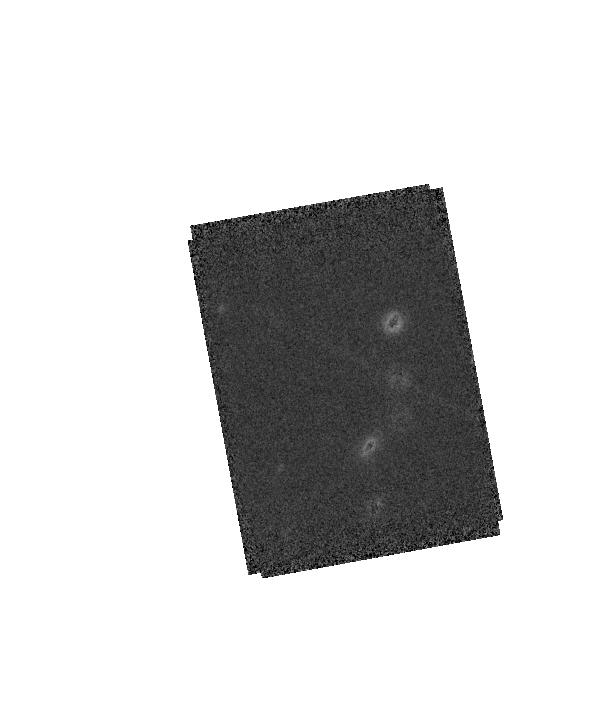
Target: 2MASS-J11403198+5620582. Instrument: WFC3/IR. Filter: F160W. Exposure: 6 min. Observation ID: hst_12332_04_wfc3_ir_f160w_ibnb04

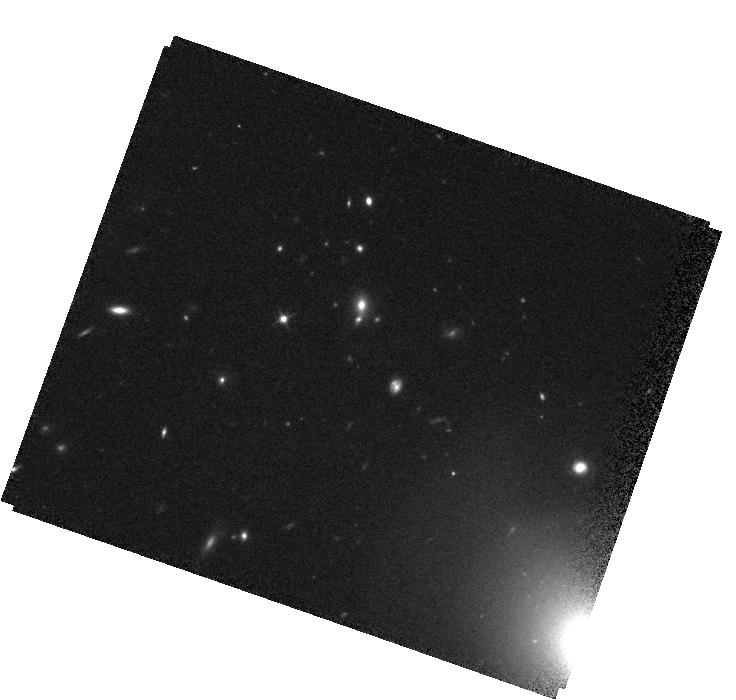
Target: QSO-J1148+5251. Instrument: WFC3/IR. Filter: F125W. Exposure: 14 min. Observation ID: hst_12332_08_wfc3_ir_f125w_ibnb08

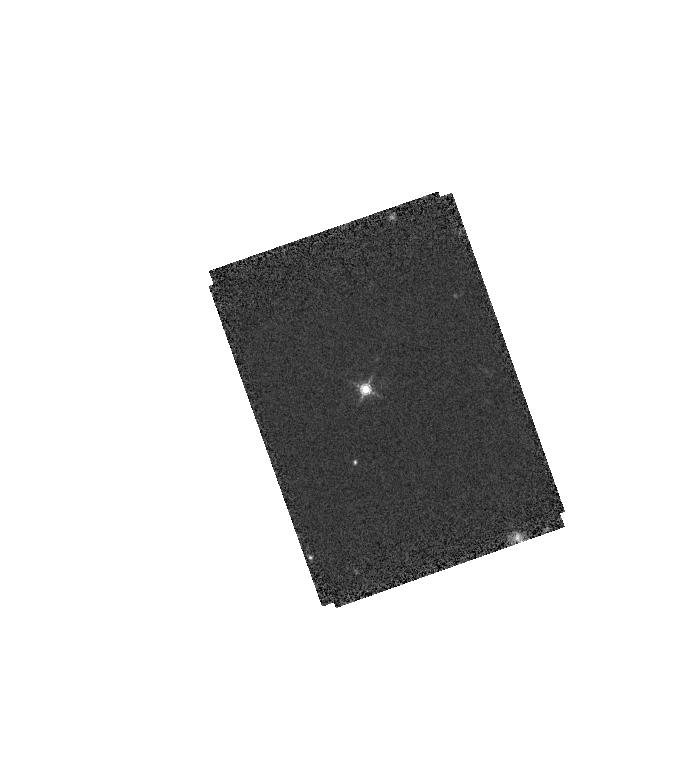
Target: 2MASS-J11552259+4937342. Instrument: WFC3/IR. Filter: F160W. Exposure: 6 min. Observation ID: hst_12332_02_wfc3_ir_f160w_ibnb02

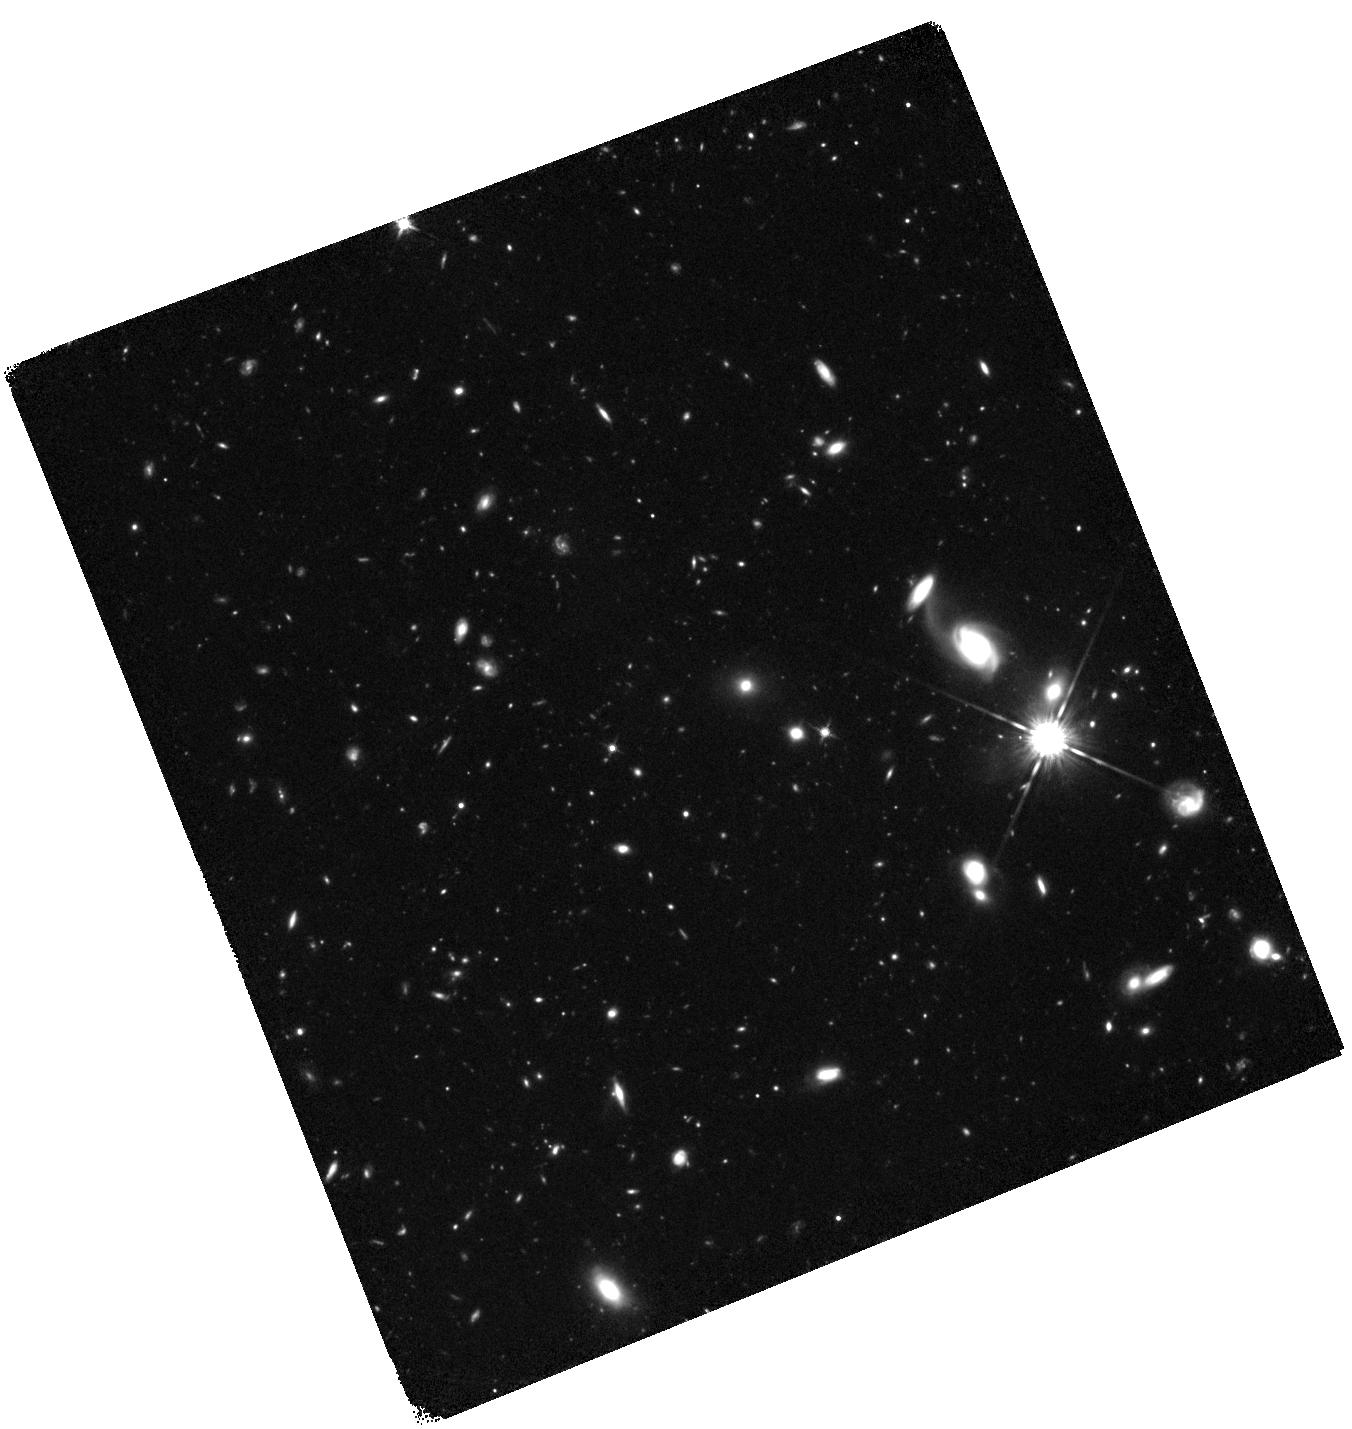
Target: QSO-J0005-0006. Instrument: WFC3/IR. Filter: F125W. Exposure: 2.9 h. Observation ID: hst_12332_11_wfc3_ir_f125w_ibnb11

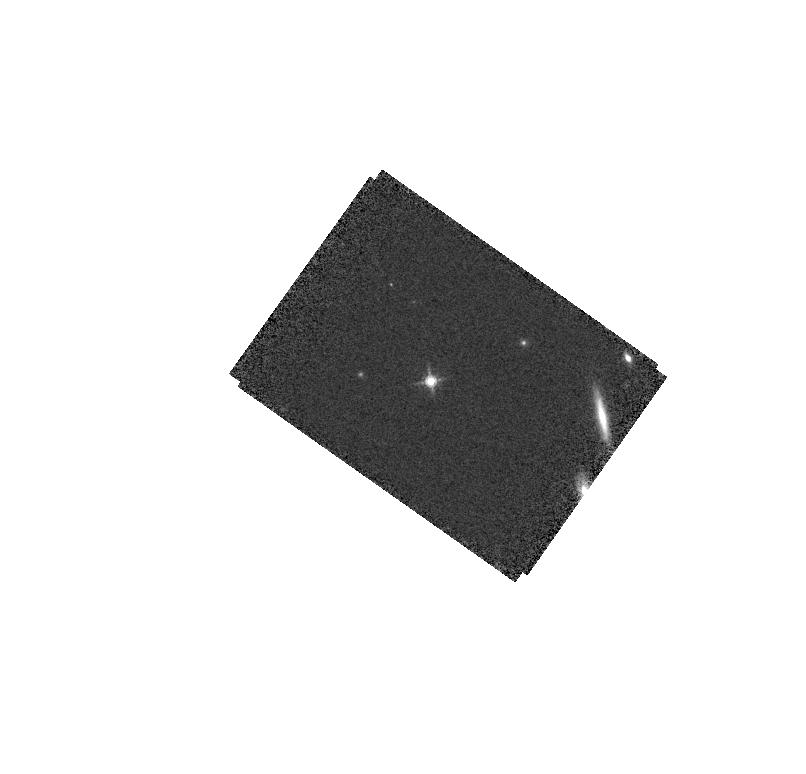
Target: PSF-STAR. Instrument: WFC3/IR. Filter: F160W. Exposure: 6 min. Observation ID: hst_12332_09_wfc3_ir_f160w_ibnb09

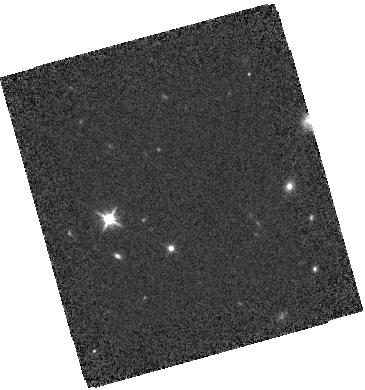
Target: SDSS-J000647.76+003721.5. Instrument: WFC3/IR. Filter: F125W. Exposure: 18 min. Observation ID: hst_12332_12_wfc3_ir_f125w_ibnb12

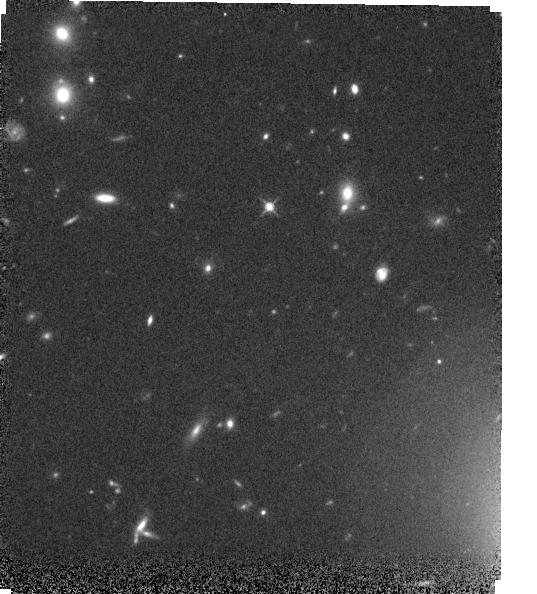
Target: QSO-J1148+5251. Instrument: WFC3/IR. Filter: F125W. Exposure: 14 min. Observation ID: hst_12332_05_wfc3_ir_f125w_ibnb05

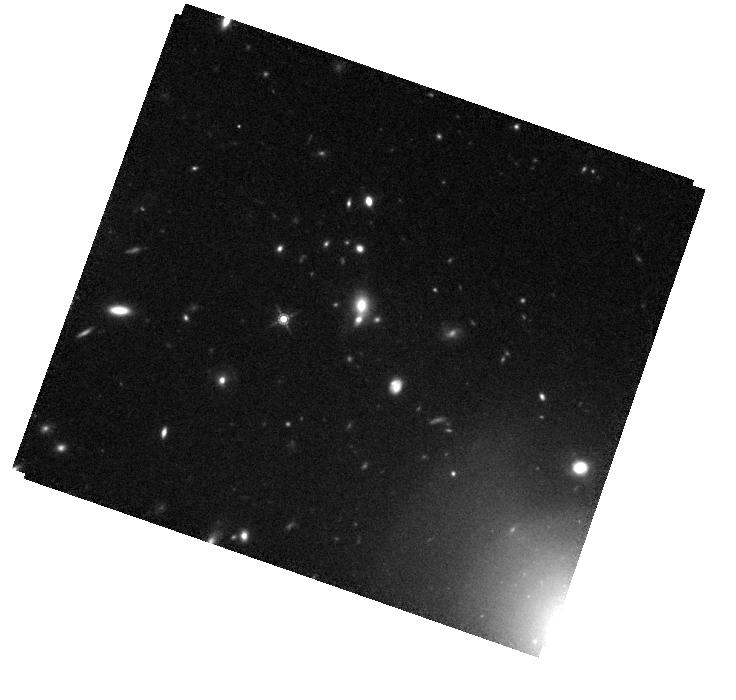
Target: QSO-J1148+5251. Instrument: WFC3/IR. Filter: F160W. Exposure: 20 min. Observation ID: hst_12332_08_wfc3_ir_f160w_ibnb08

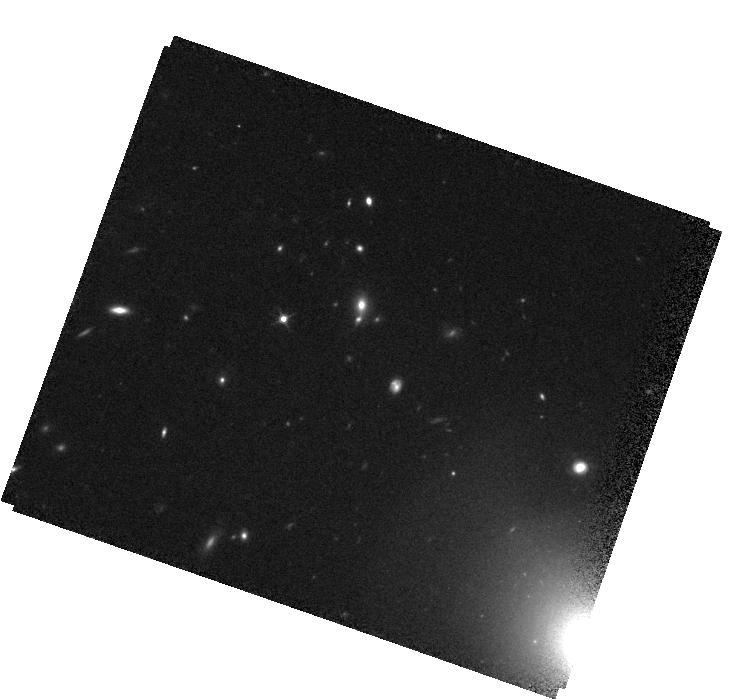
Target: QSO-J1148+5251. Instrument: WFC3/IR. Filter: F125W. Exposure: 14 min. Observation ID: hst_12332_06_wfc3_ir_f125w_ibnb06

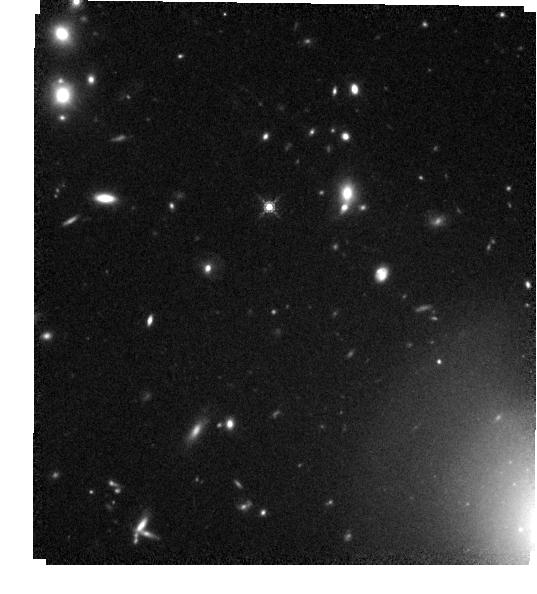
Target: QSO-J1148+5251. Instrument: WFC3/IR. Filter: F160W. Exposure: 20 min. Observation ID: hst_12332_05_wfc3_ir_f160w_ibnb05

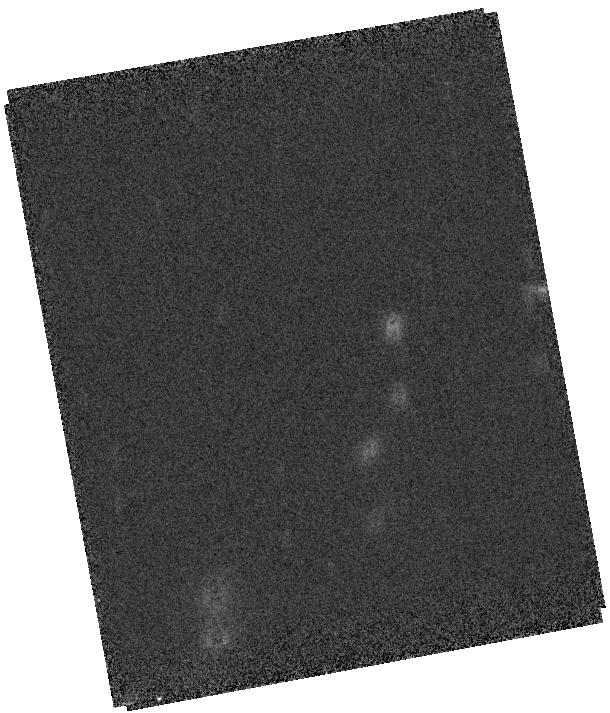
Target: 2MASS-J11403198+5620582. Instrument: WFC3/IR. Filter: F125W. Exposure: 3 min. Observation ID: hst_12332_04_wfc3_ir_f125w_ibnb04

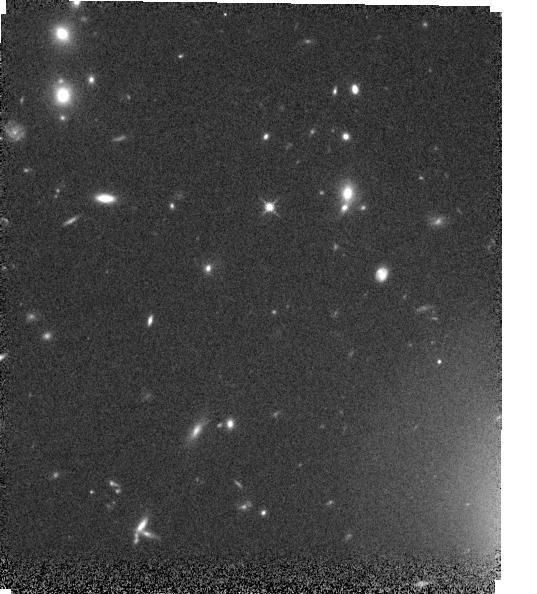
Target: QSO-J1148+5251. Instrument: WFC3/IR. Filter: F125W. Exposure: 14 min. Observation ID: hst_12332_03_wfc3_ir_f125w_ibnb03

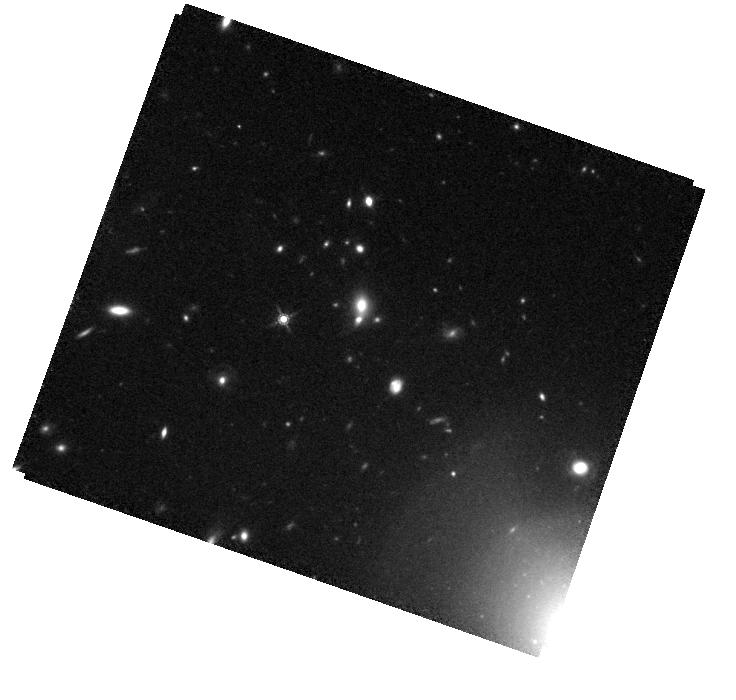
Target: QSO-J1148+5251. Instrument: WFC3/IR. Filter: F160W. Exposure: 20 min. Observation ID: hst_12332_10_wfc3_ir_f160w_ibnb10

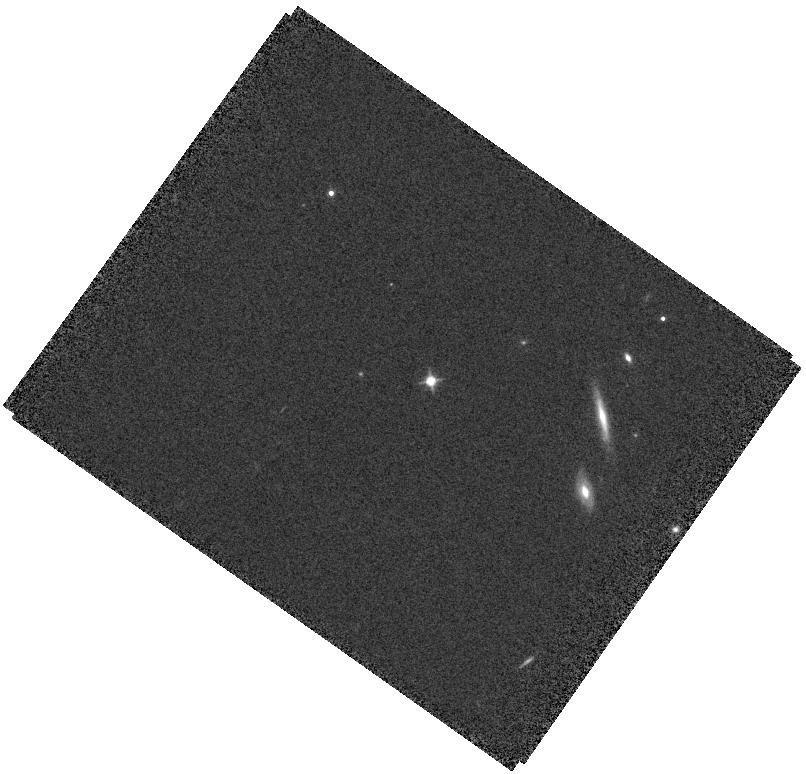
Target: PSF-STAR. Instrument: WFC3/IR. Filter: F125W. Exposure: 3 min. Observation ID: hst_12332_07_wfc3_ir_f125w_ibnb07

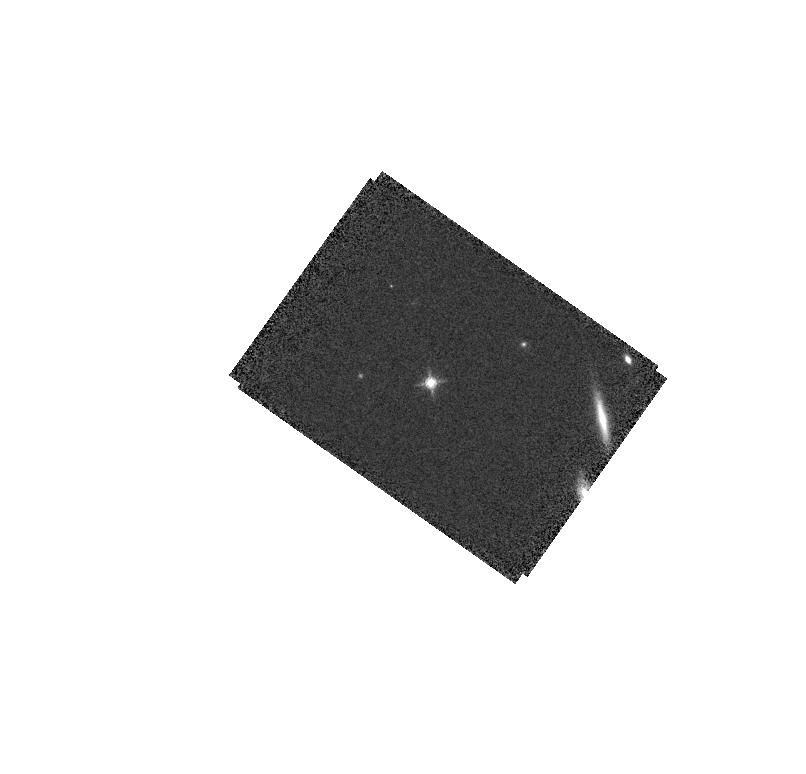
Target: PSF-STAR. Instrument: WFC3/IR. Filter: F160W. Exposure: 6 min. Observation ID: hst_12332_07_wfc3_ir_f160w_ibnb07

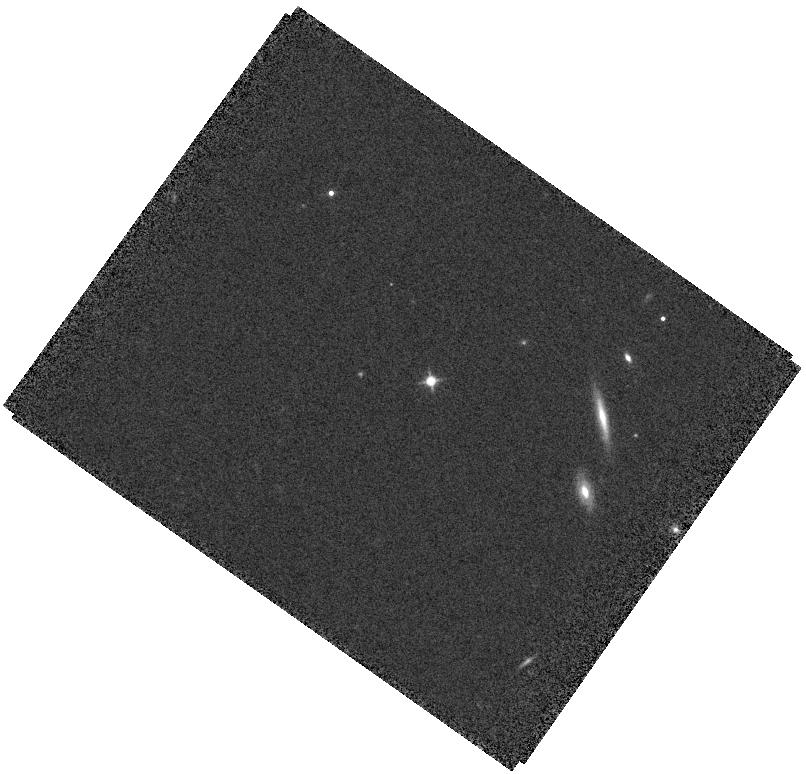
Target: PSF-STAR. Instrument: WFC3/IR. Filter: F125W. Exposure: 3 min. Observation ID: hst_12332_09_wfc3_ir_f125w_ibnb09

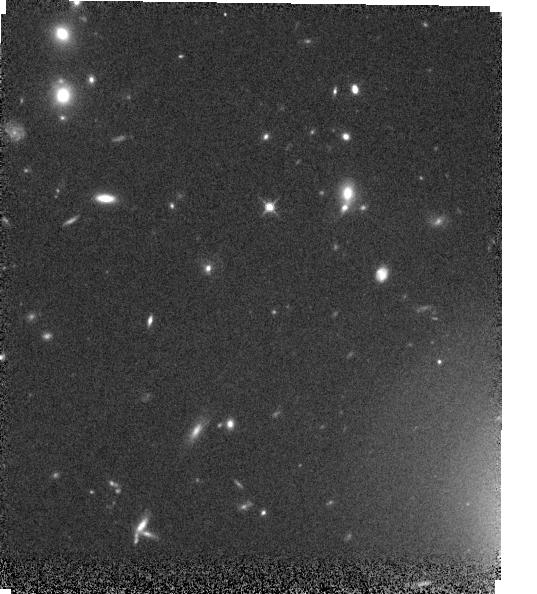
Target: QSO-J1148+5251. Instrument: WFC3/IR. Filter: F125W. Exposure: 14 min. Observation ID: hst_12332_01_wfc3_ir_f125w_ibnb01

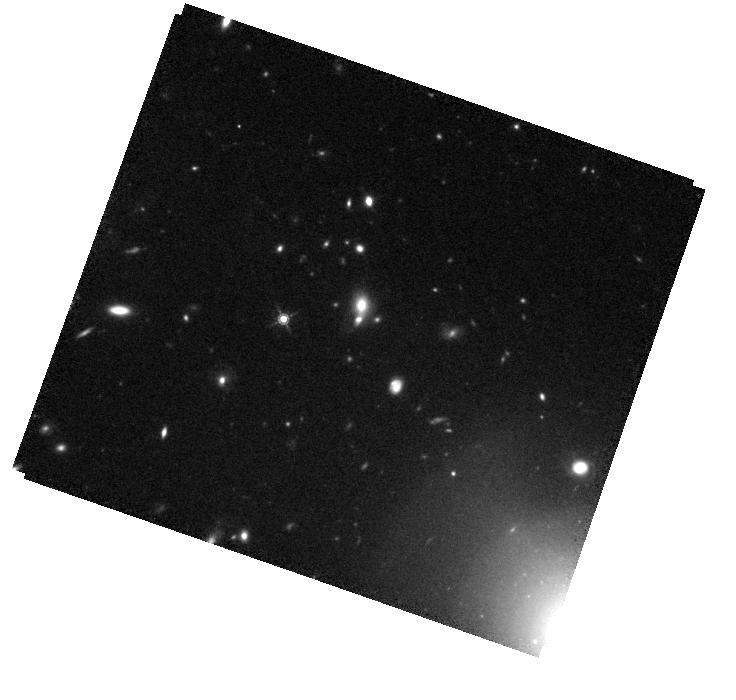
Target: QSO-J1148+5251. Instrument: WFC3/IR. Filter: F160W. Exposure: 20 min. Observation ID: hst_12332_06_wfc3_ir_f160w_ibnb06

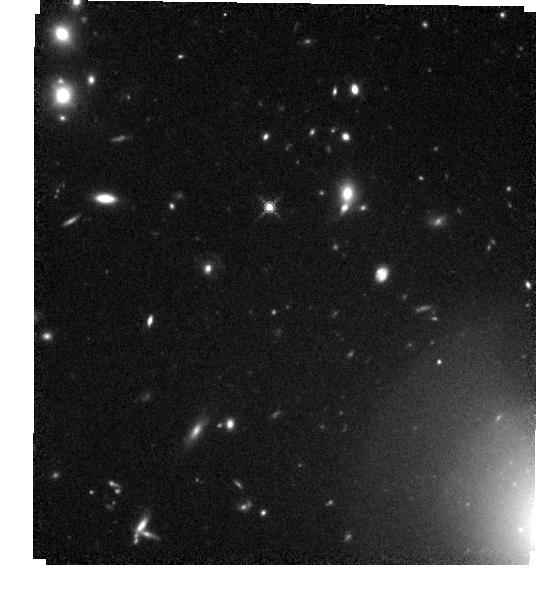
Target: QSO-J1148+5251. Instrument: WFC3/IR. Filter: F160W. Exposure: 20 min. Observation ID: hst_12332_01_wfc3_ir_f160w_ibnb01

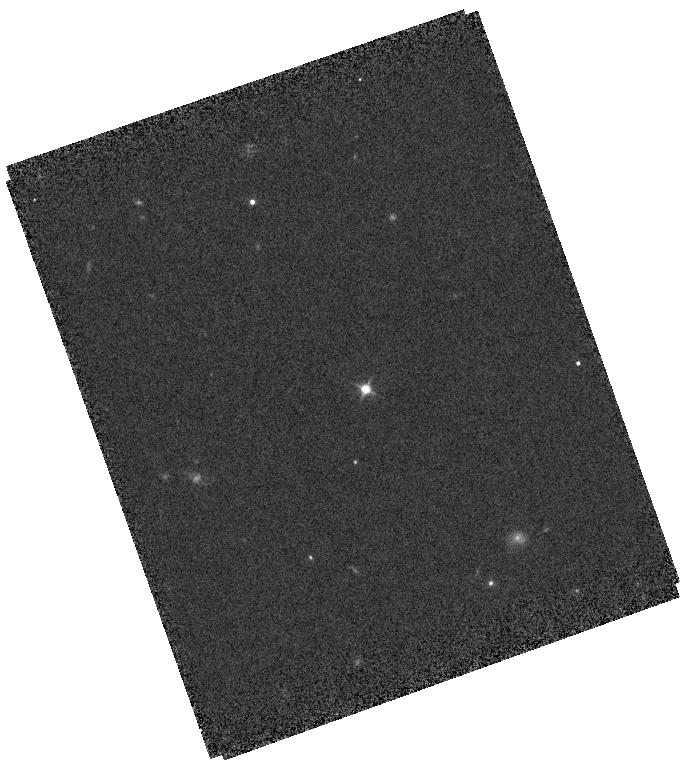
Target: 2MASS-J11552259+4937342. Instrument: WFC3/IR. Filter: F125W. Exposure: 3 min. Observation ID: hst_12332_02_wfc3_ir_f125w_ibnb02

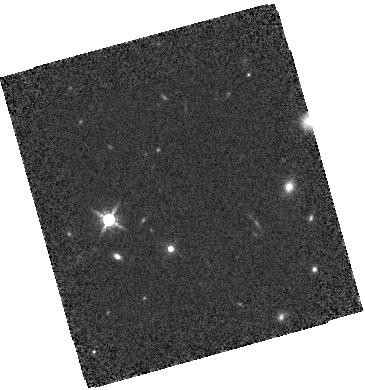
Target: SDSS-J000647.76+003721.5. Instrument: WFC3/IR. Filter: F160W. Exposure: 28 min. Observation ID: hst_12332_14_wfc3_ir_f160w_ibnb14

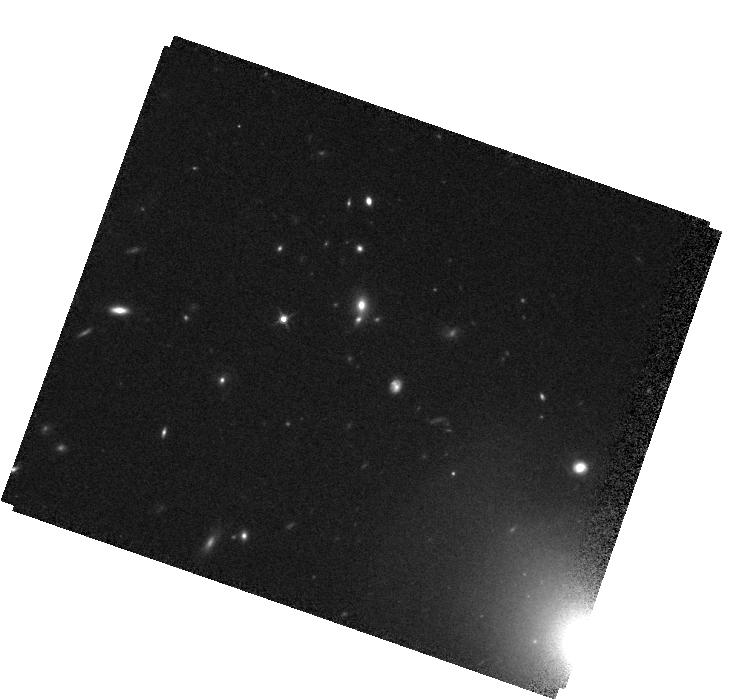
Target: QSO-J1148+5251. Instrument: WFC3/IR. Filter: F125W. Exposure: 14 min. Observation ID: hst_12332_10_wfc3_ir_f125w_ibnb10

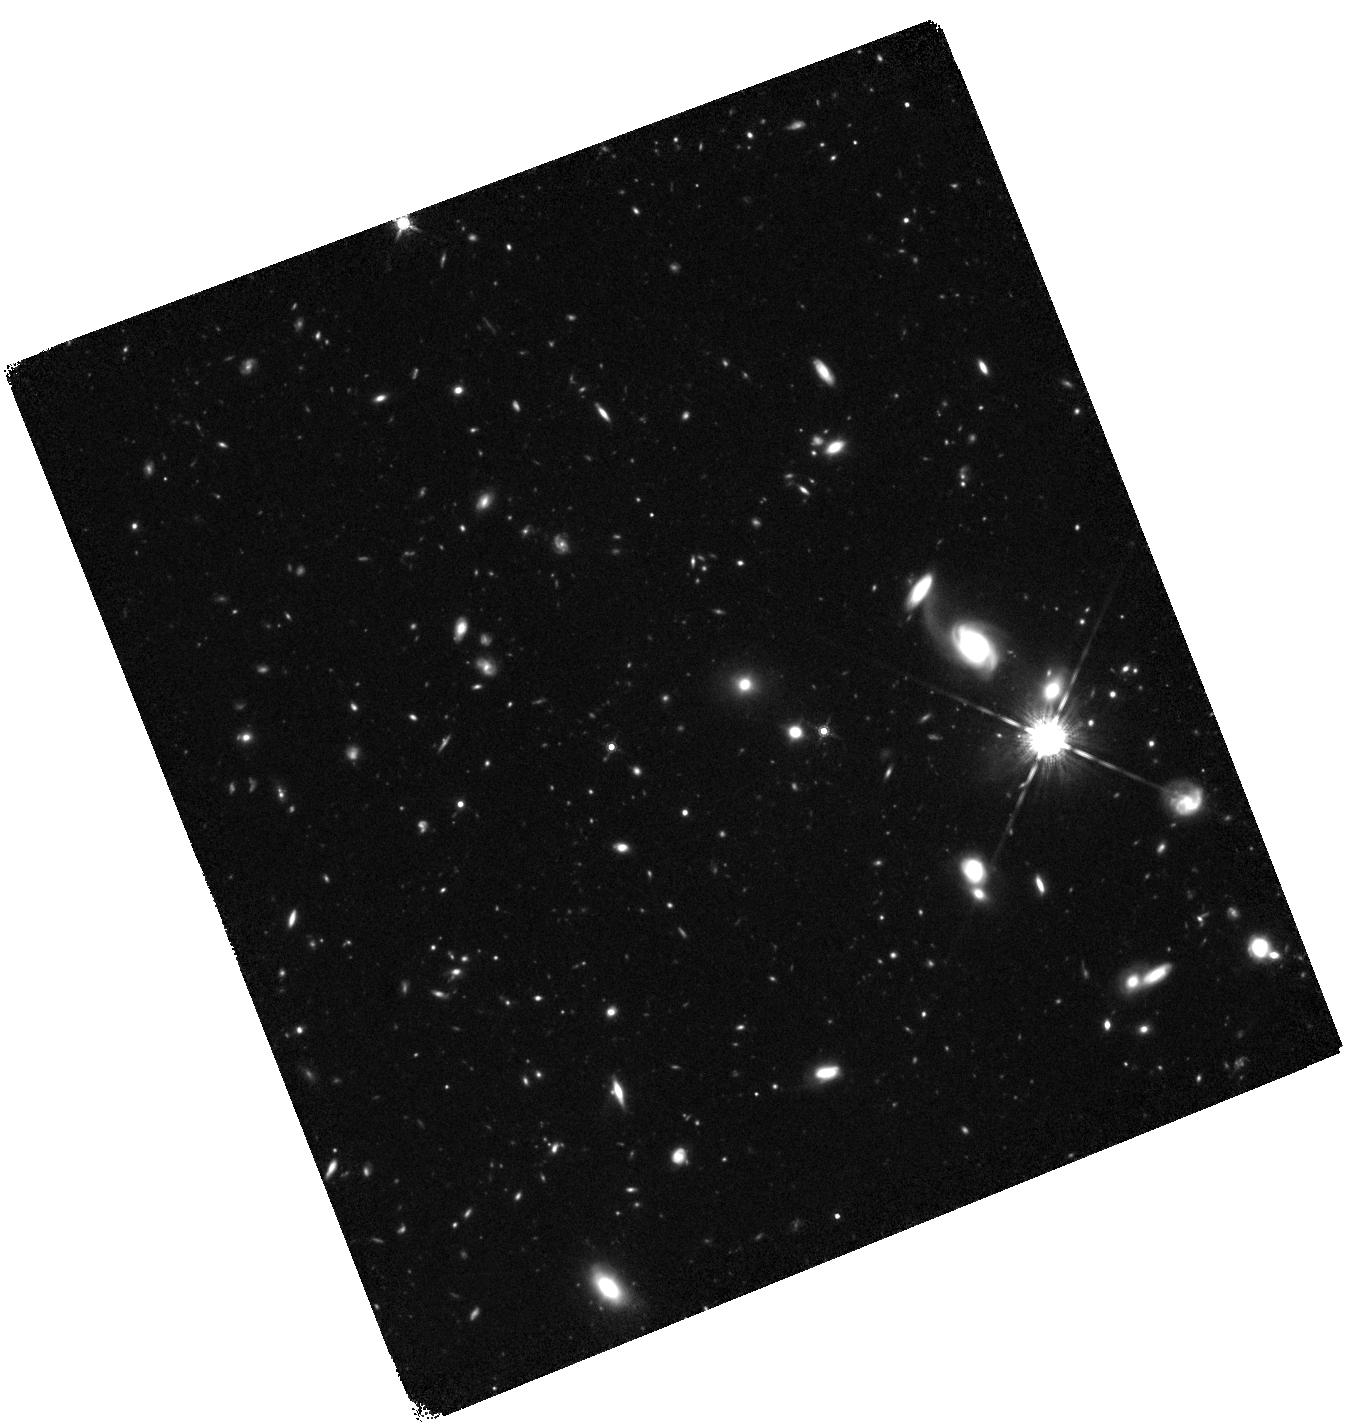
Target: QSO-J0005-0006. Instrument: WFC3/IR. Filter: F160W. Exposure: 2.9 h. Observation ID: hst_12332_13_wfc3_ir_f160w_ibnb13

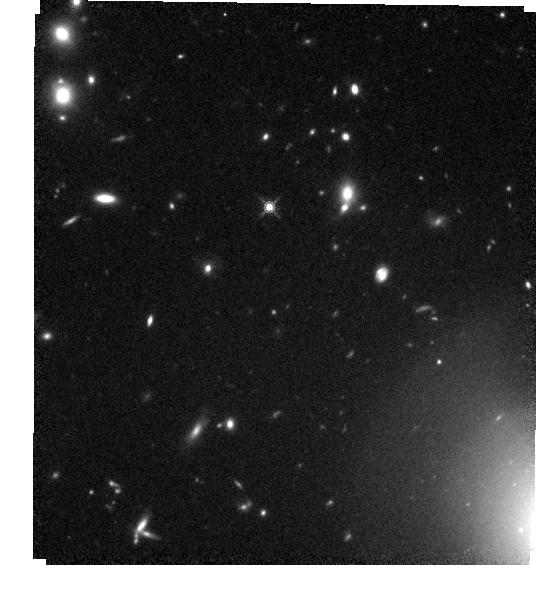
Target: QSO-J1148+5251. Instrument: WFC3/IR. Filter: F160W. Exposure: 20 min. Observation ID: hst_12332_03_wfc3_ir_f160w_ibnb03

WFC3 imaging of z=6 QSO hosts: Zooming in on the First L>L* Galaxies & their Surroundings (PI: Windhorst, Rogier A.)

This project will study the first massive galaxies and their surroundings at z=6. In WMAP cosmology, there is just enough time (<0.5-0.8 Gyr) since z=10-20 to collapse such a galaxy by z=6. The brightest SDSS QSOs at z=6 may have been hosted by the most massive and luminous galaxies with L>L*. Surprisingly, recent CO studies suggest relatively large masses, and IR-spectra suggest solar Fe/H and significant stellar processing. However, the z=6 host galaxies have not yet been found. We show that this can be done with the WFC3 and careful PSF subtraction. Our program is well beyond the capability of ground-based (AO) facilities. This must be done before HST stops working: 20 WFC3 orbits in J+H will measure the restframe UV-flux of the luminous host galaxies of two SDSS QSOs at z=6. Such galaxies likely have AB~23--24 mag and half-light radii ~0.3-0.5" (~2-3 kpc). WFC3 can detect >60% of the host galaxy flux outside the central peak of the PSF at >20 sigma, and will also detect surrounding fainter structures at z=6. A significant detection of even a few very luminous galaxies at z~6 is critical to constrain: (a) their luminosity & color-profiles, and their physical properties; (b) the process of hierarchical galaxy formation; and (c) the formation history of supermassive black holes.